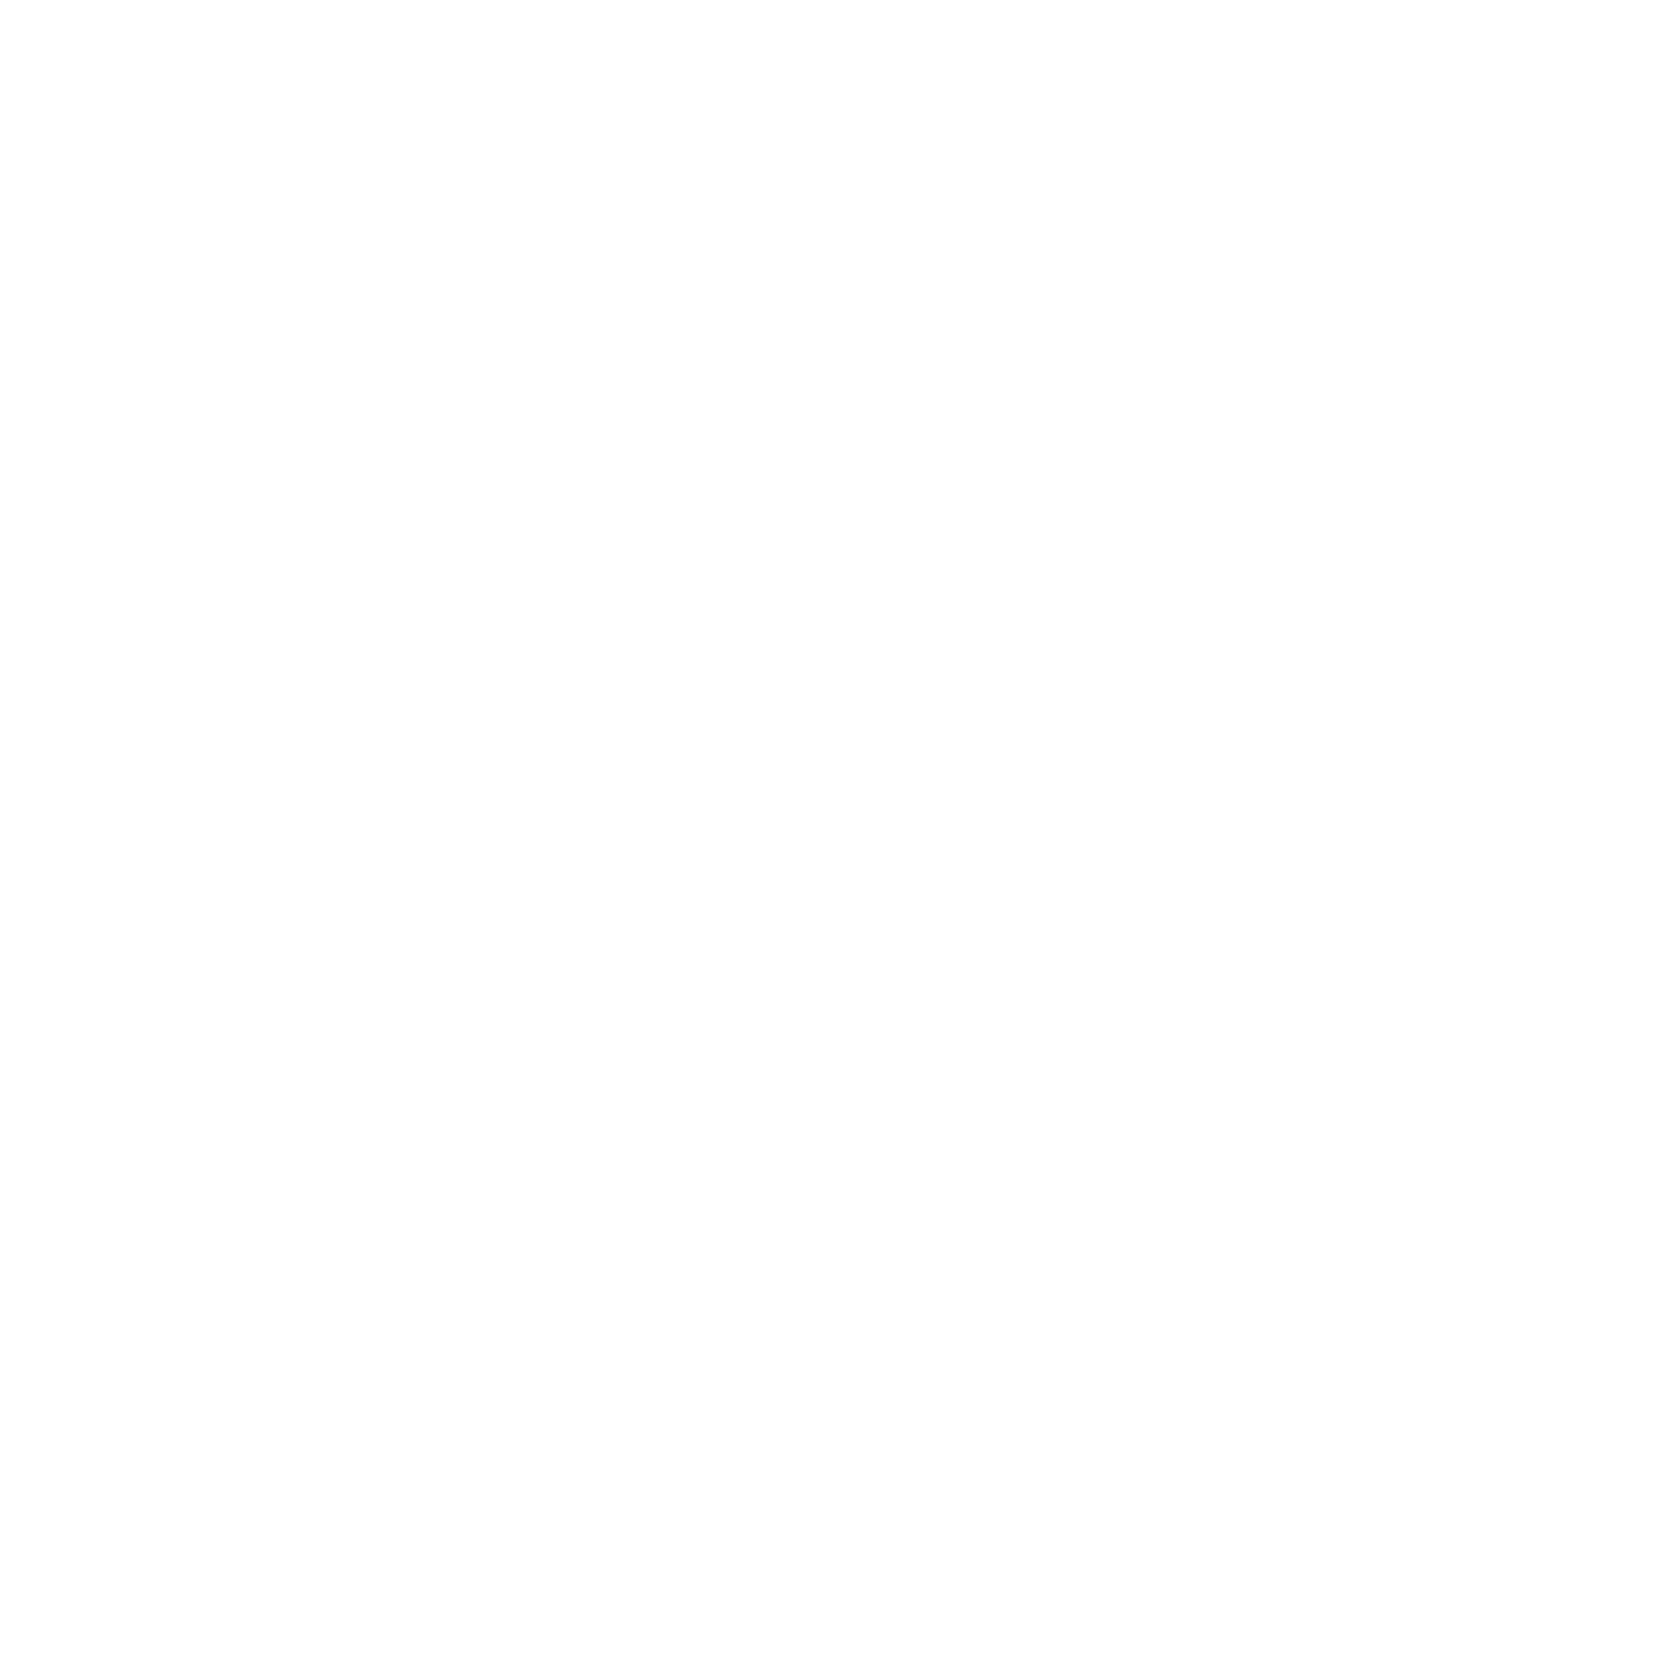
Target: ZWCL3146
Instrument: ACS/SBC
Filter: F140LP
Exposure: 20 min
Observation ID: hst_11230_01_acs_sbc_f140lp_ja0501

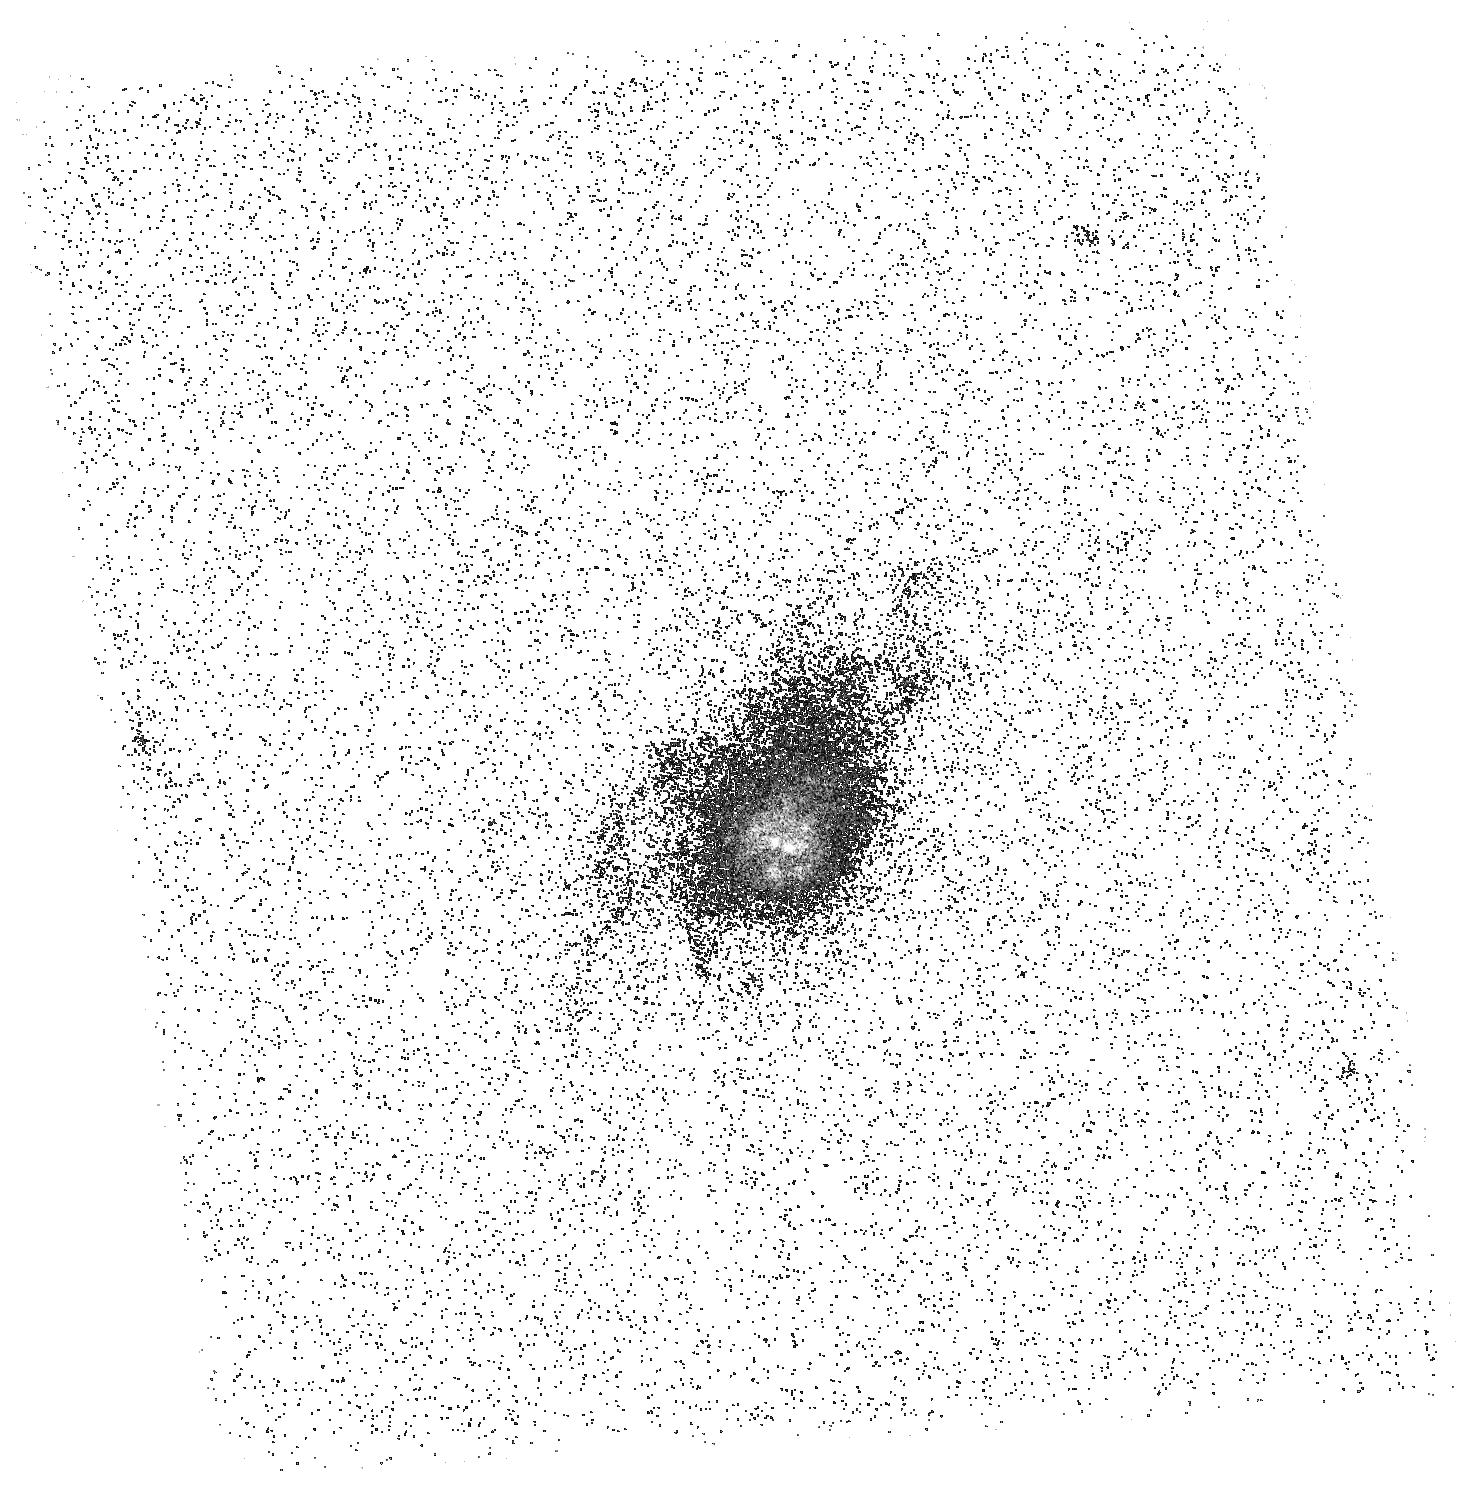
Target: A1835
Instrument: ACS/SBC
Filter: F140LP
Exposure: 20 min
Observation ID: hst_11230_02_acs_sbc_f140lp_ja0502

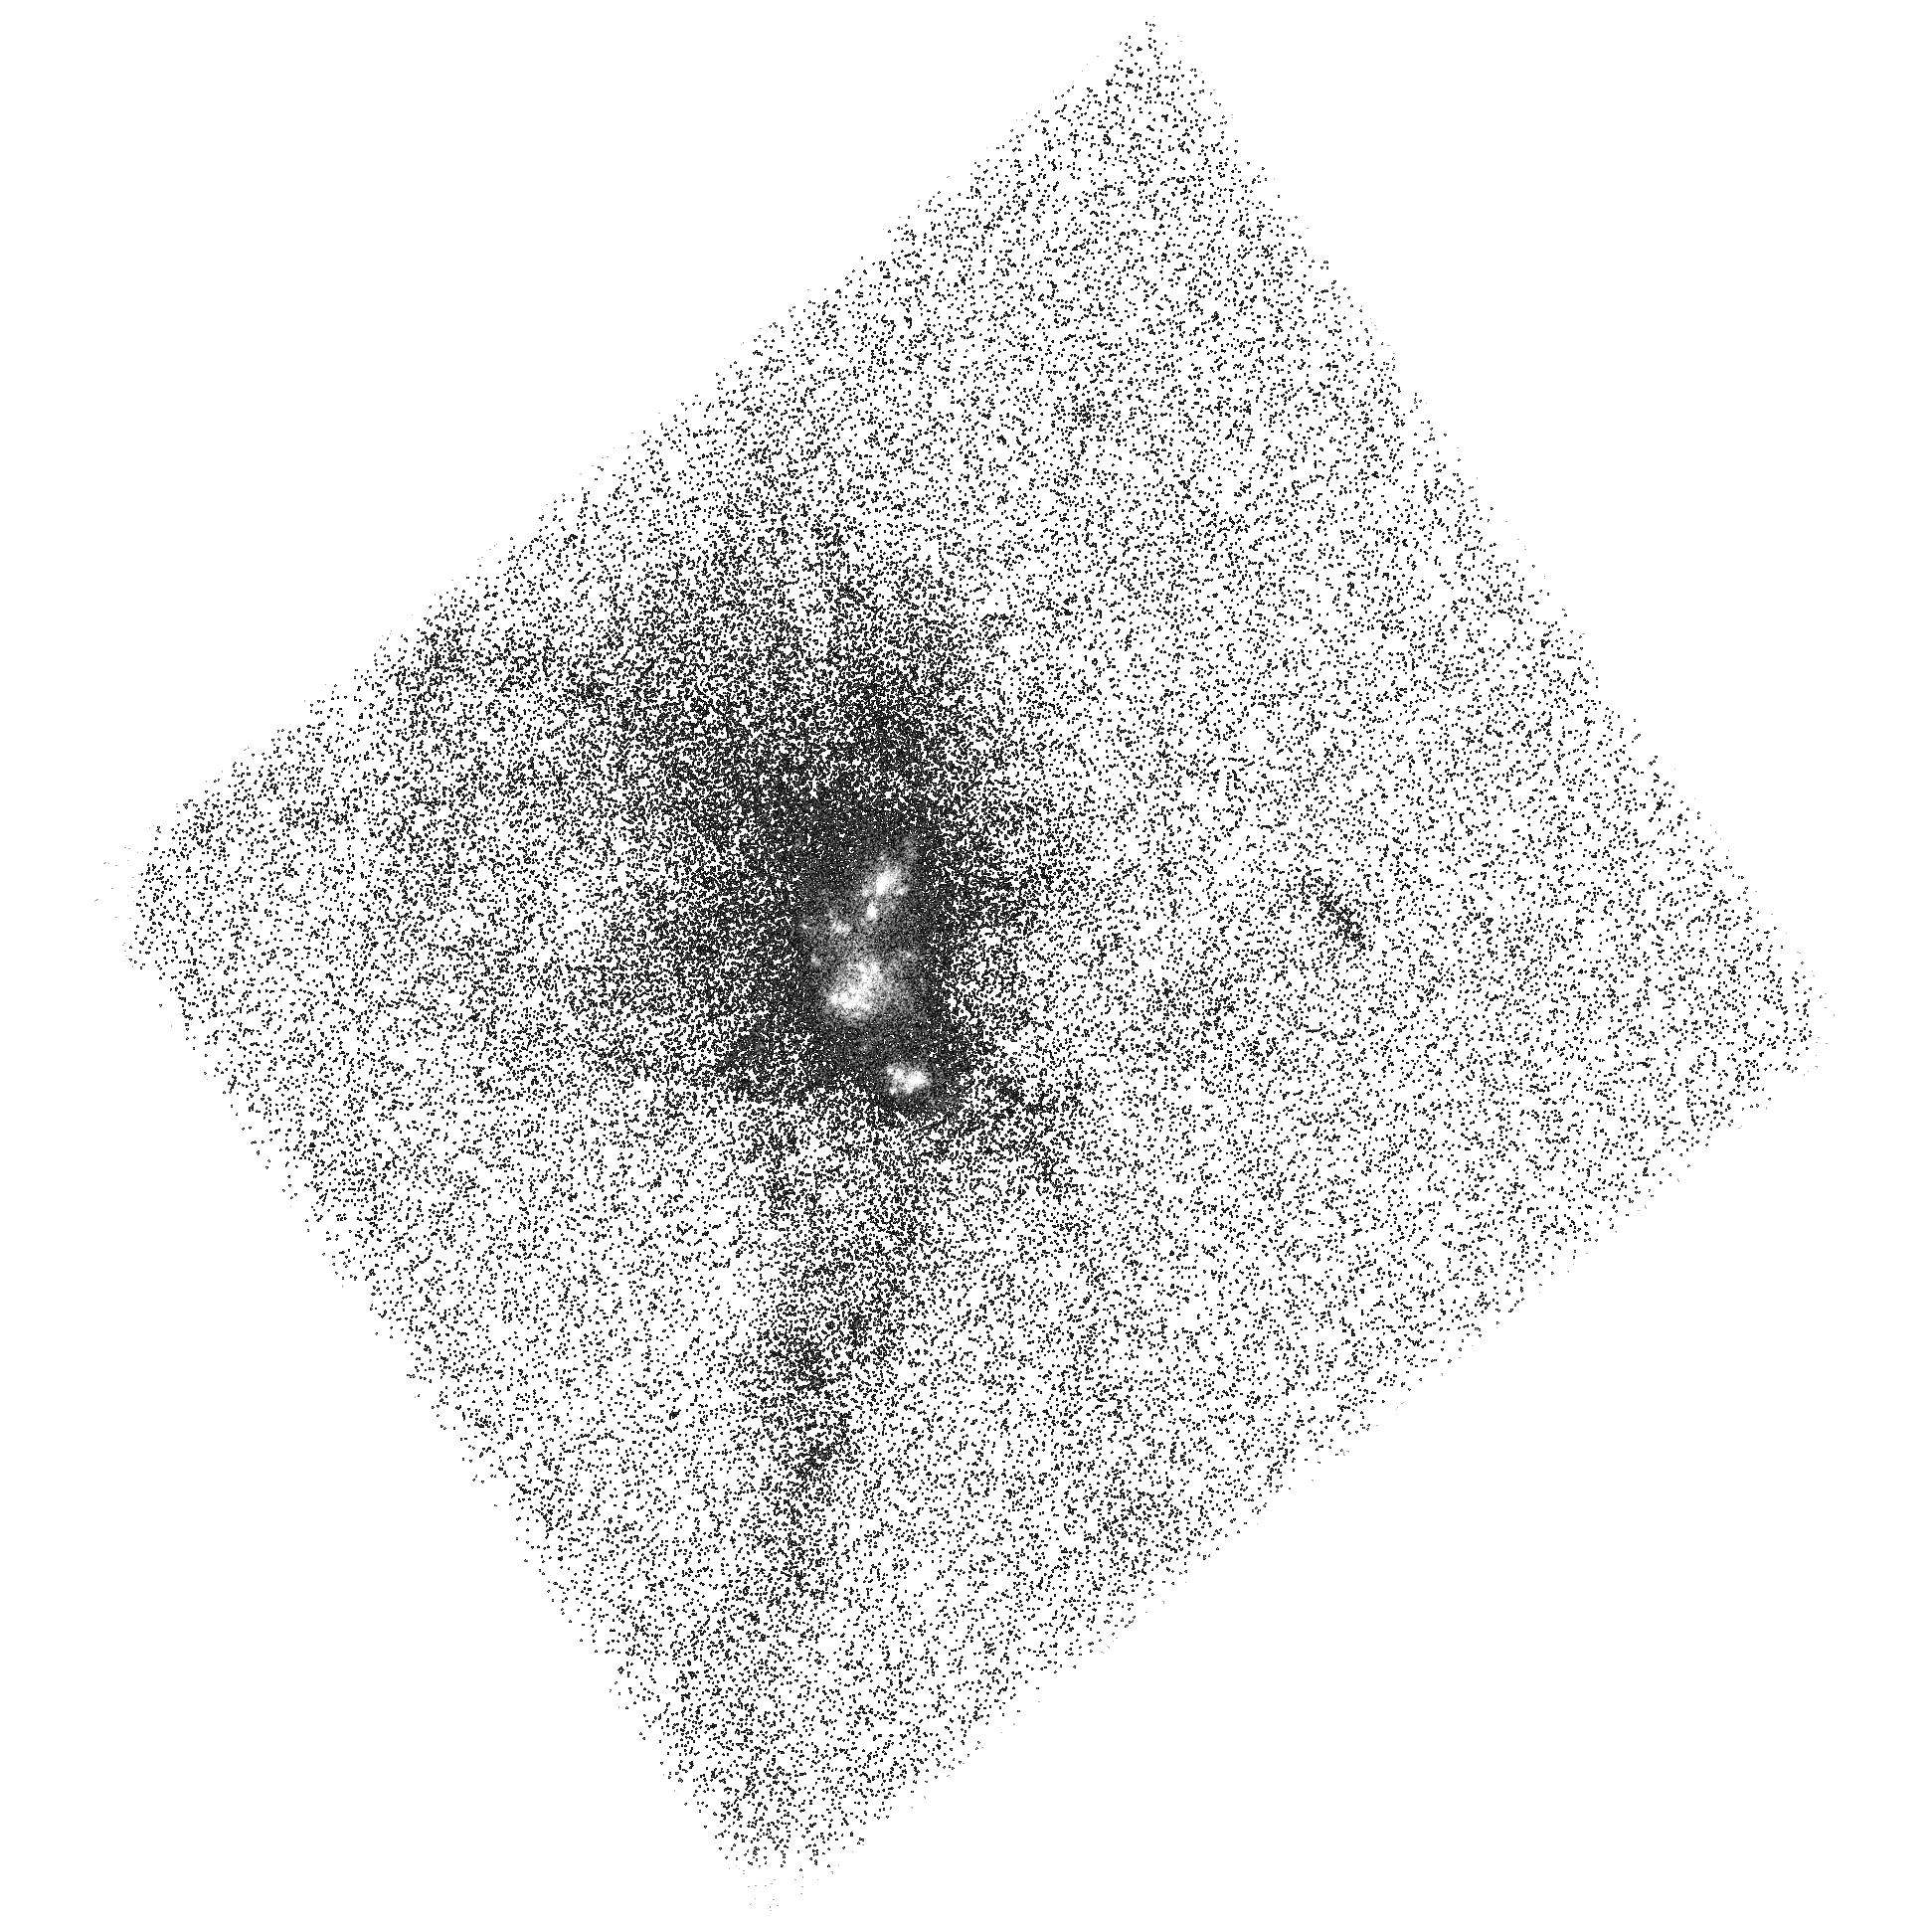
Target: A1664
Instrument: ACS/SBC
Filter: F125LP
Exposure: 20 min
Observation ID: hst_11230_11_acs_sbc_f125lp_ja0511

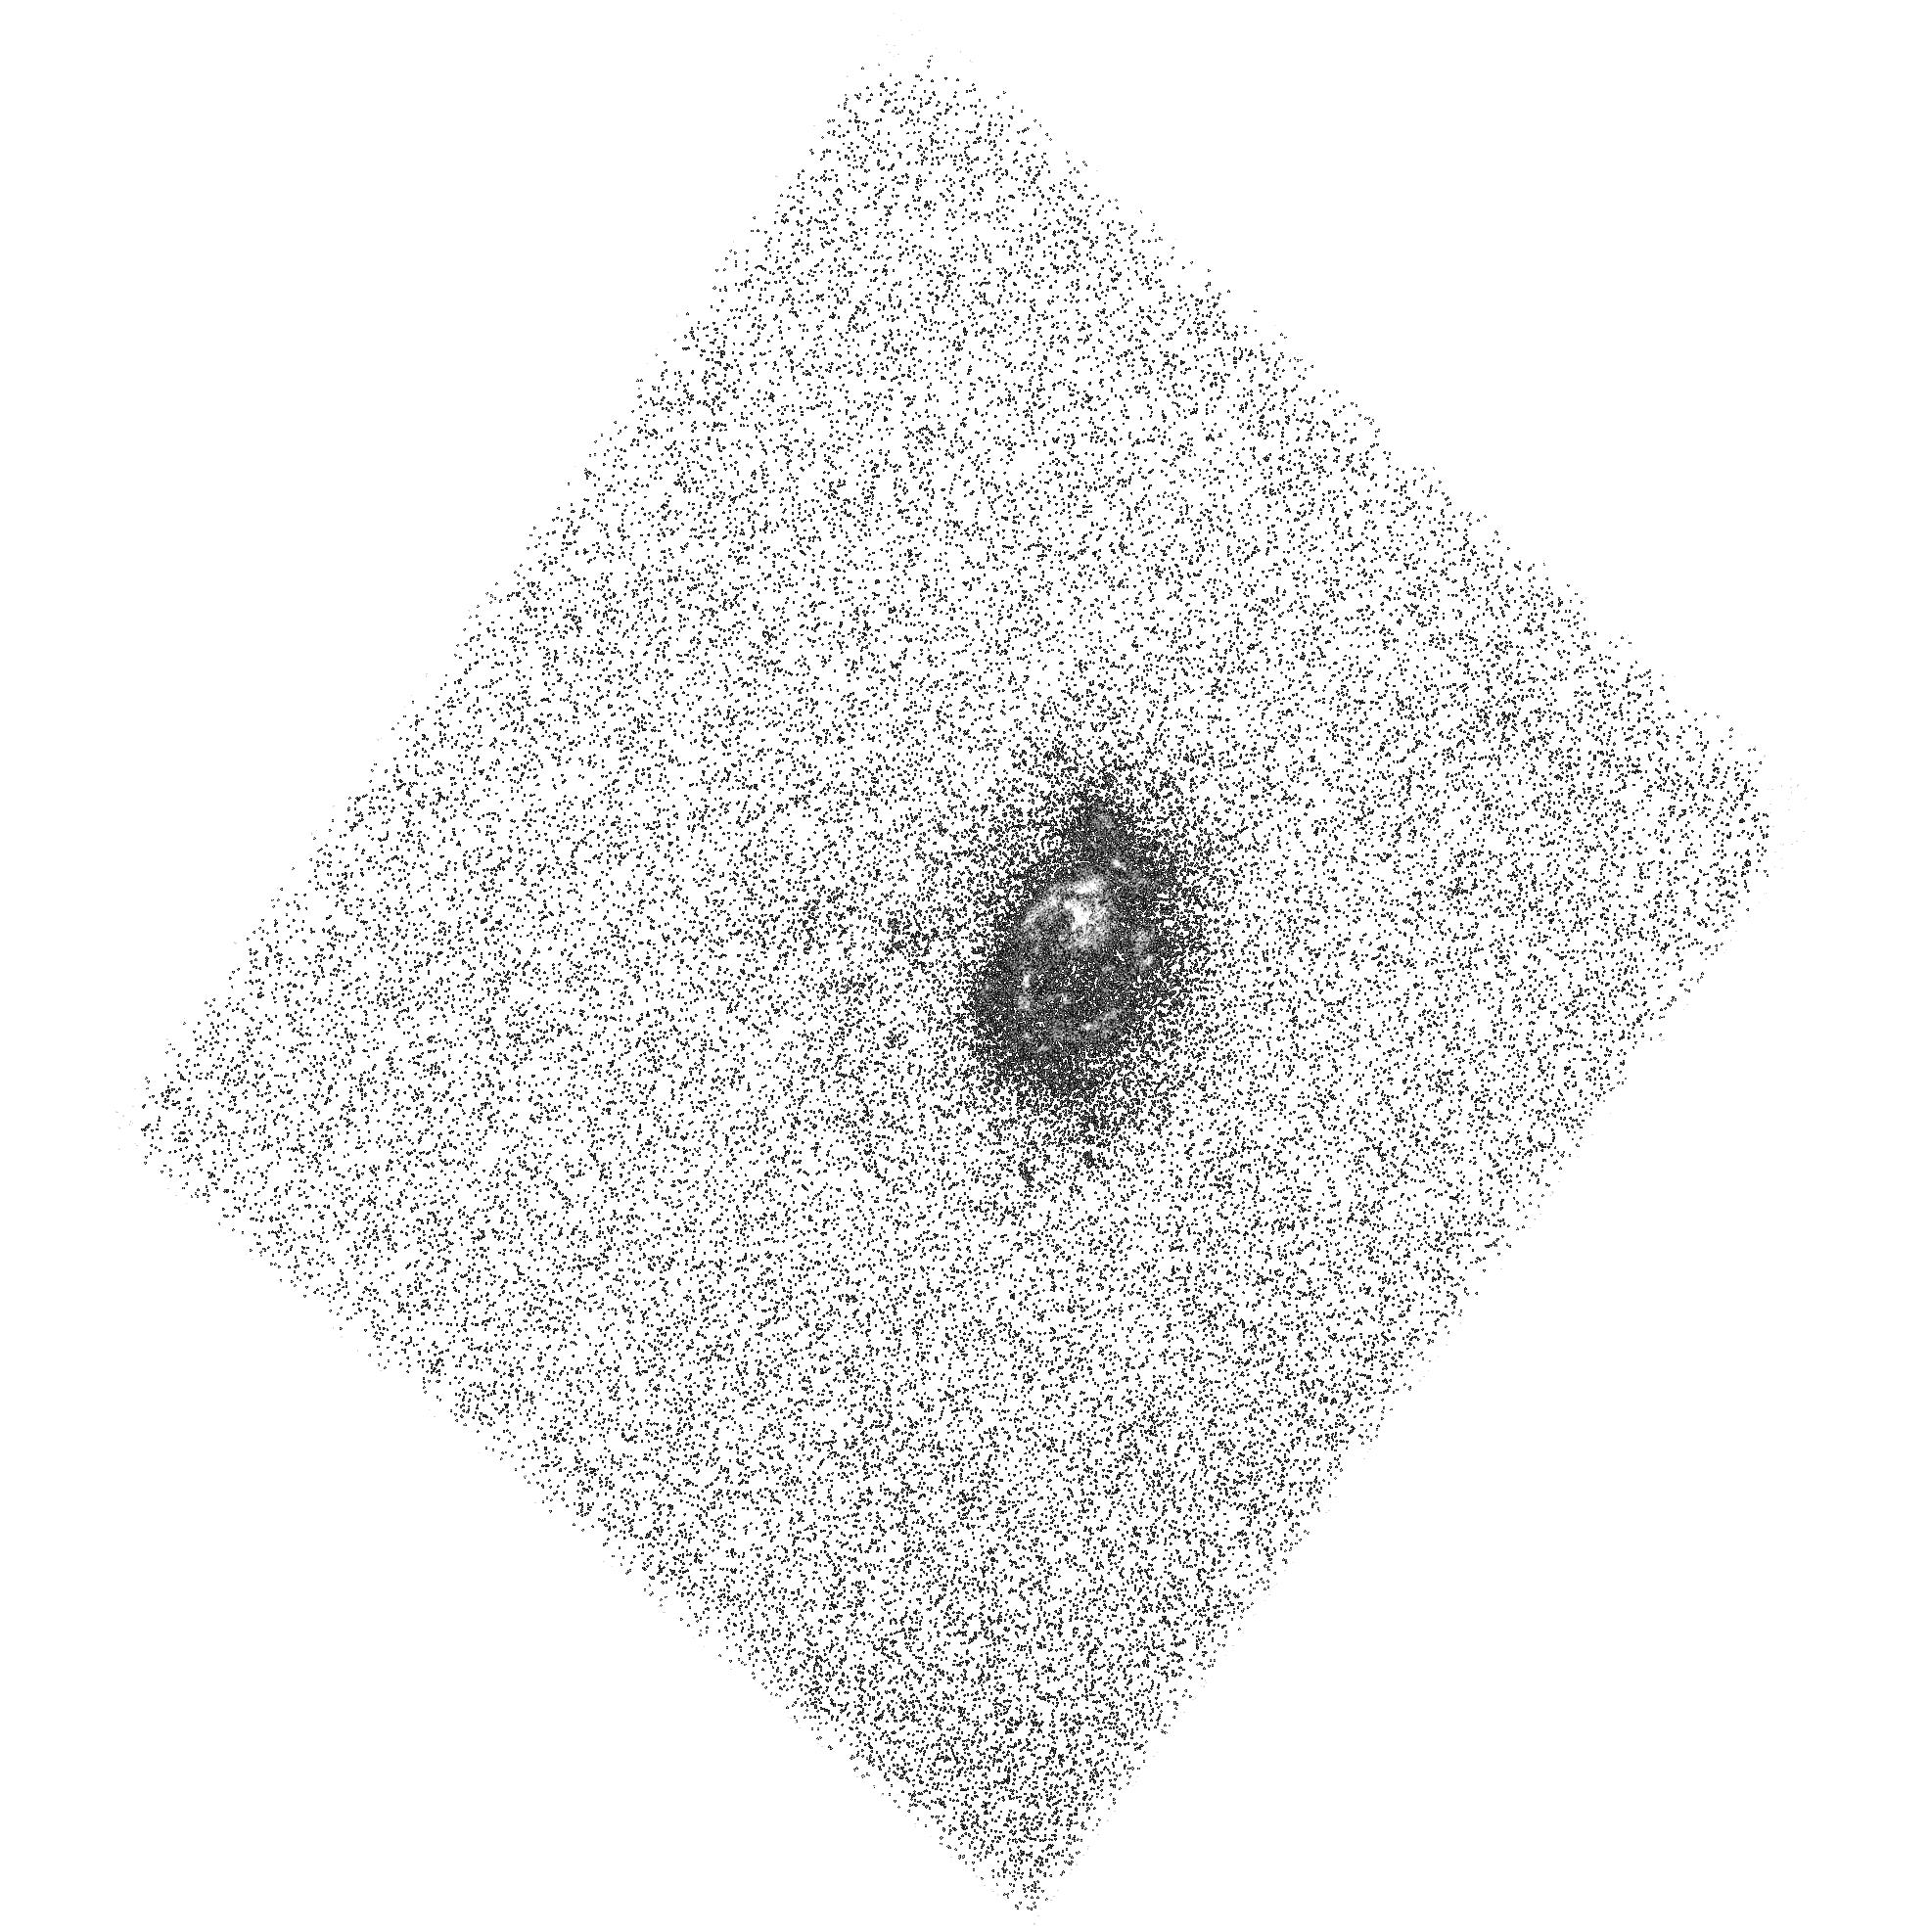
Target: ZWCL8193
Instrument: ACS/SBC
Filter: F150LP
Exposure: 20 min
Observation ID: hst_11230_04_acs_sbc_f150lp_ja0504

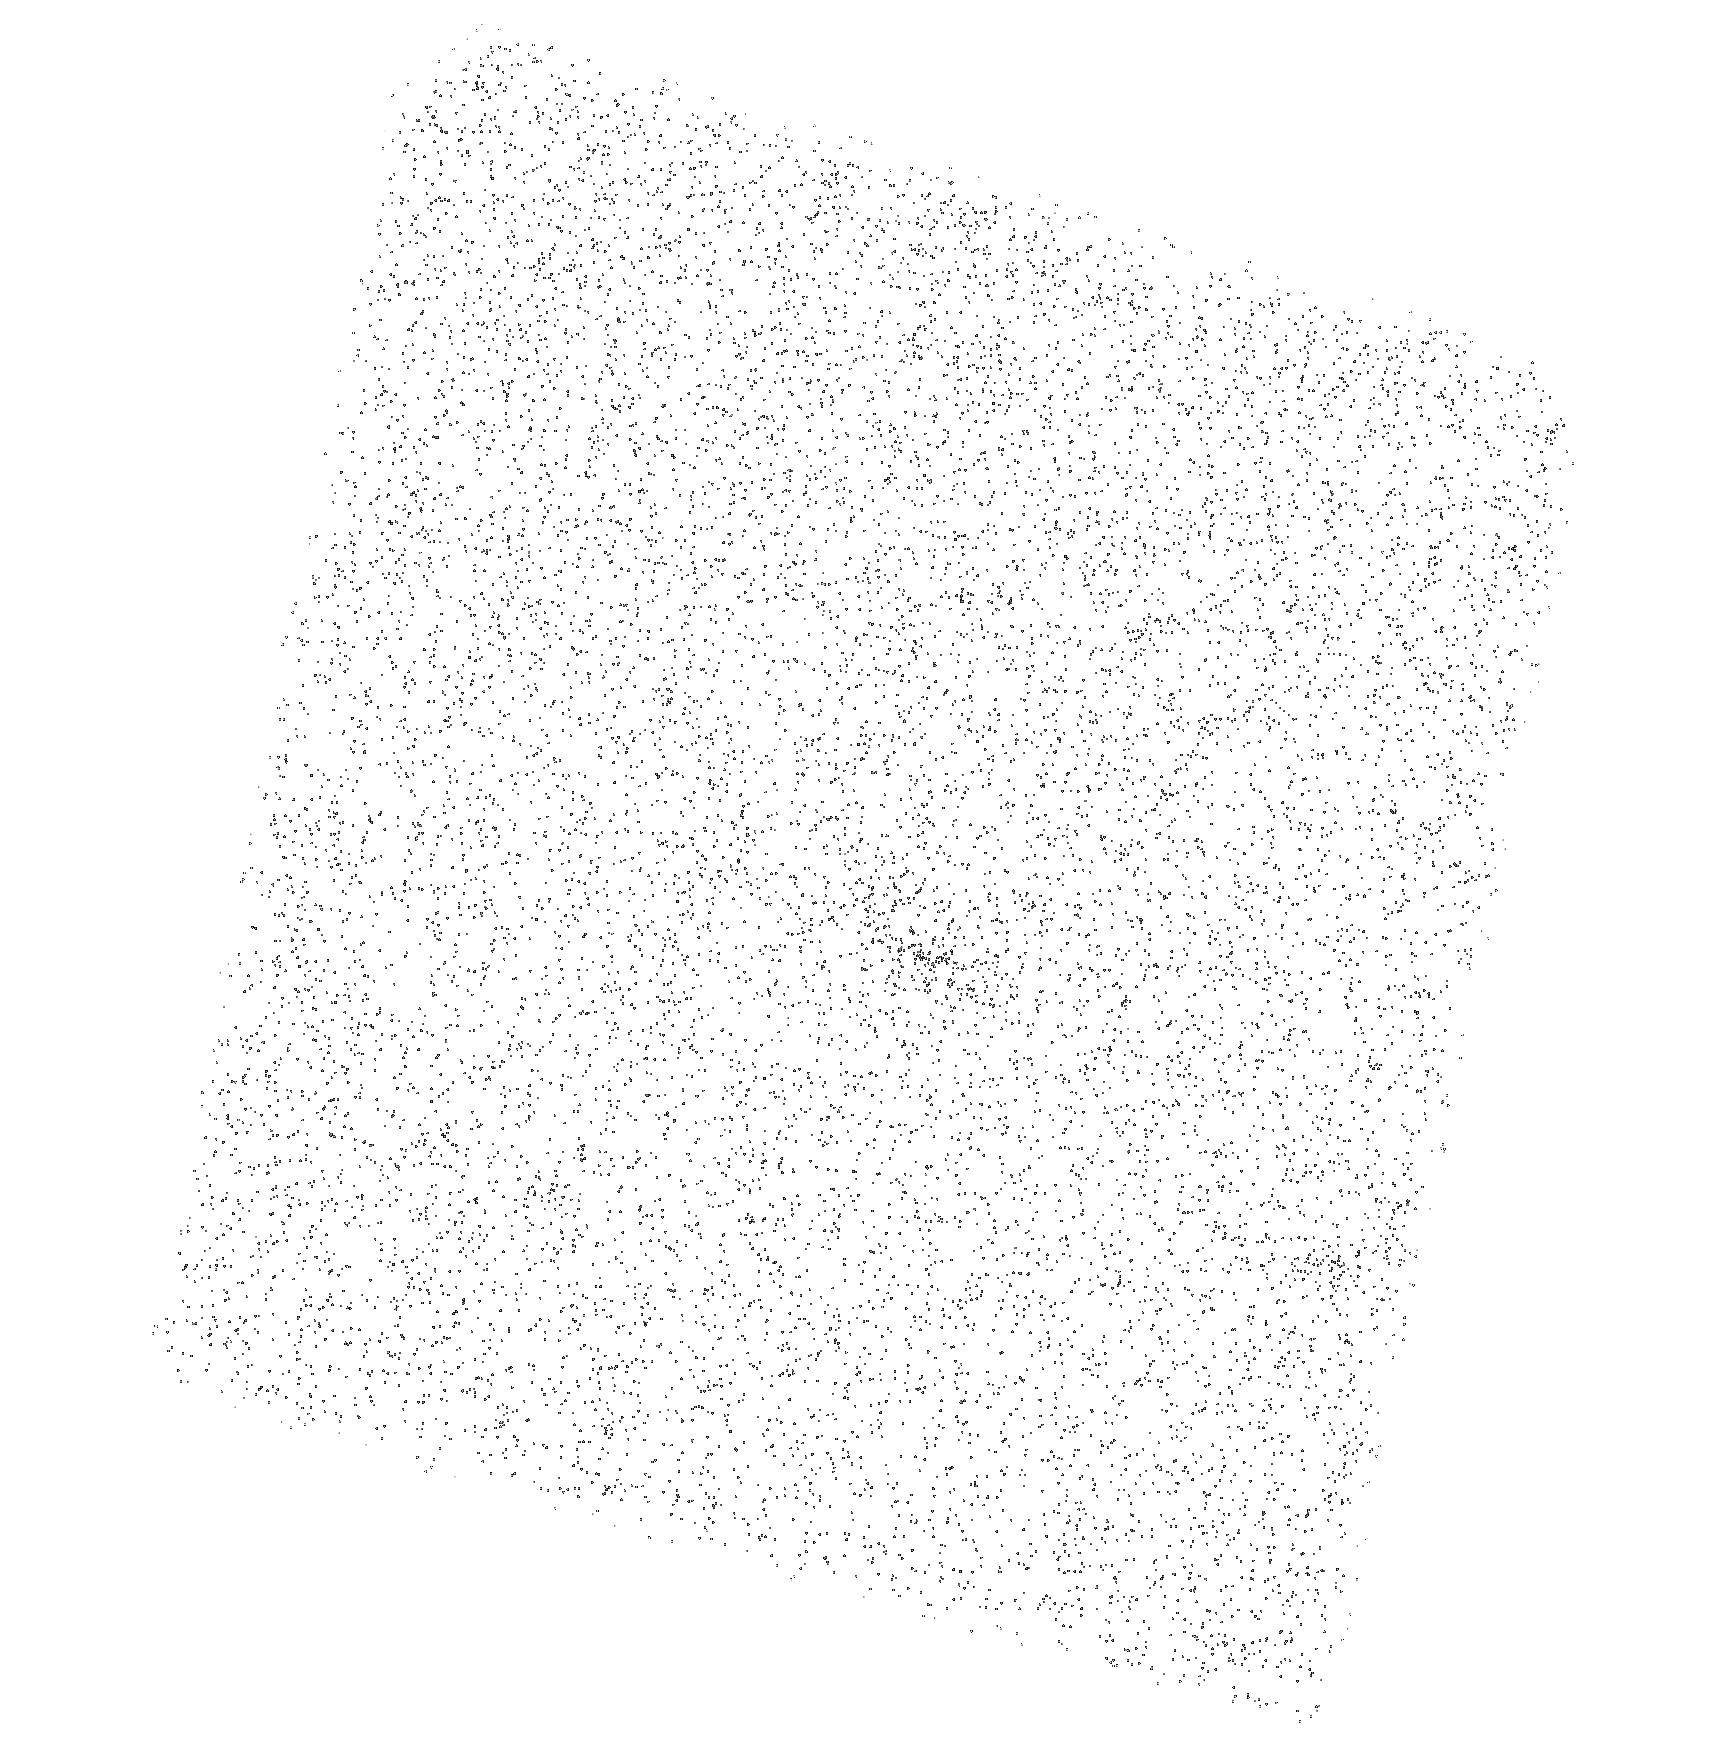
Target: R2129+00
Instrument: ACS/SBC
Filter: F165LP
Exposure: 20 min
Observation ID: hst_11230_10_acs_sbc_f165lp_ja0510

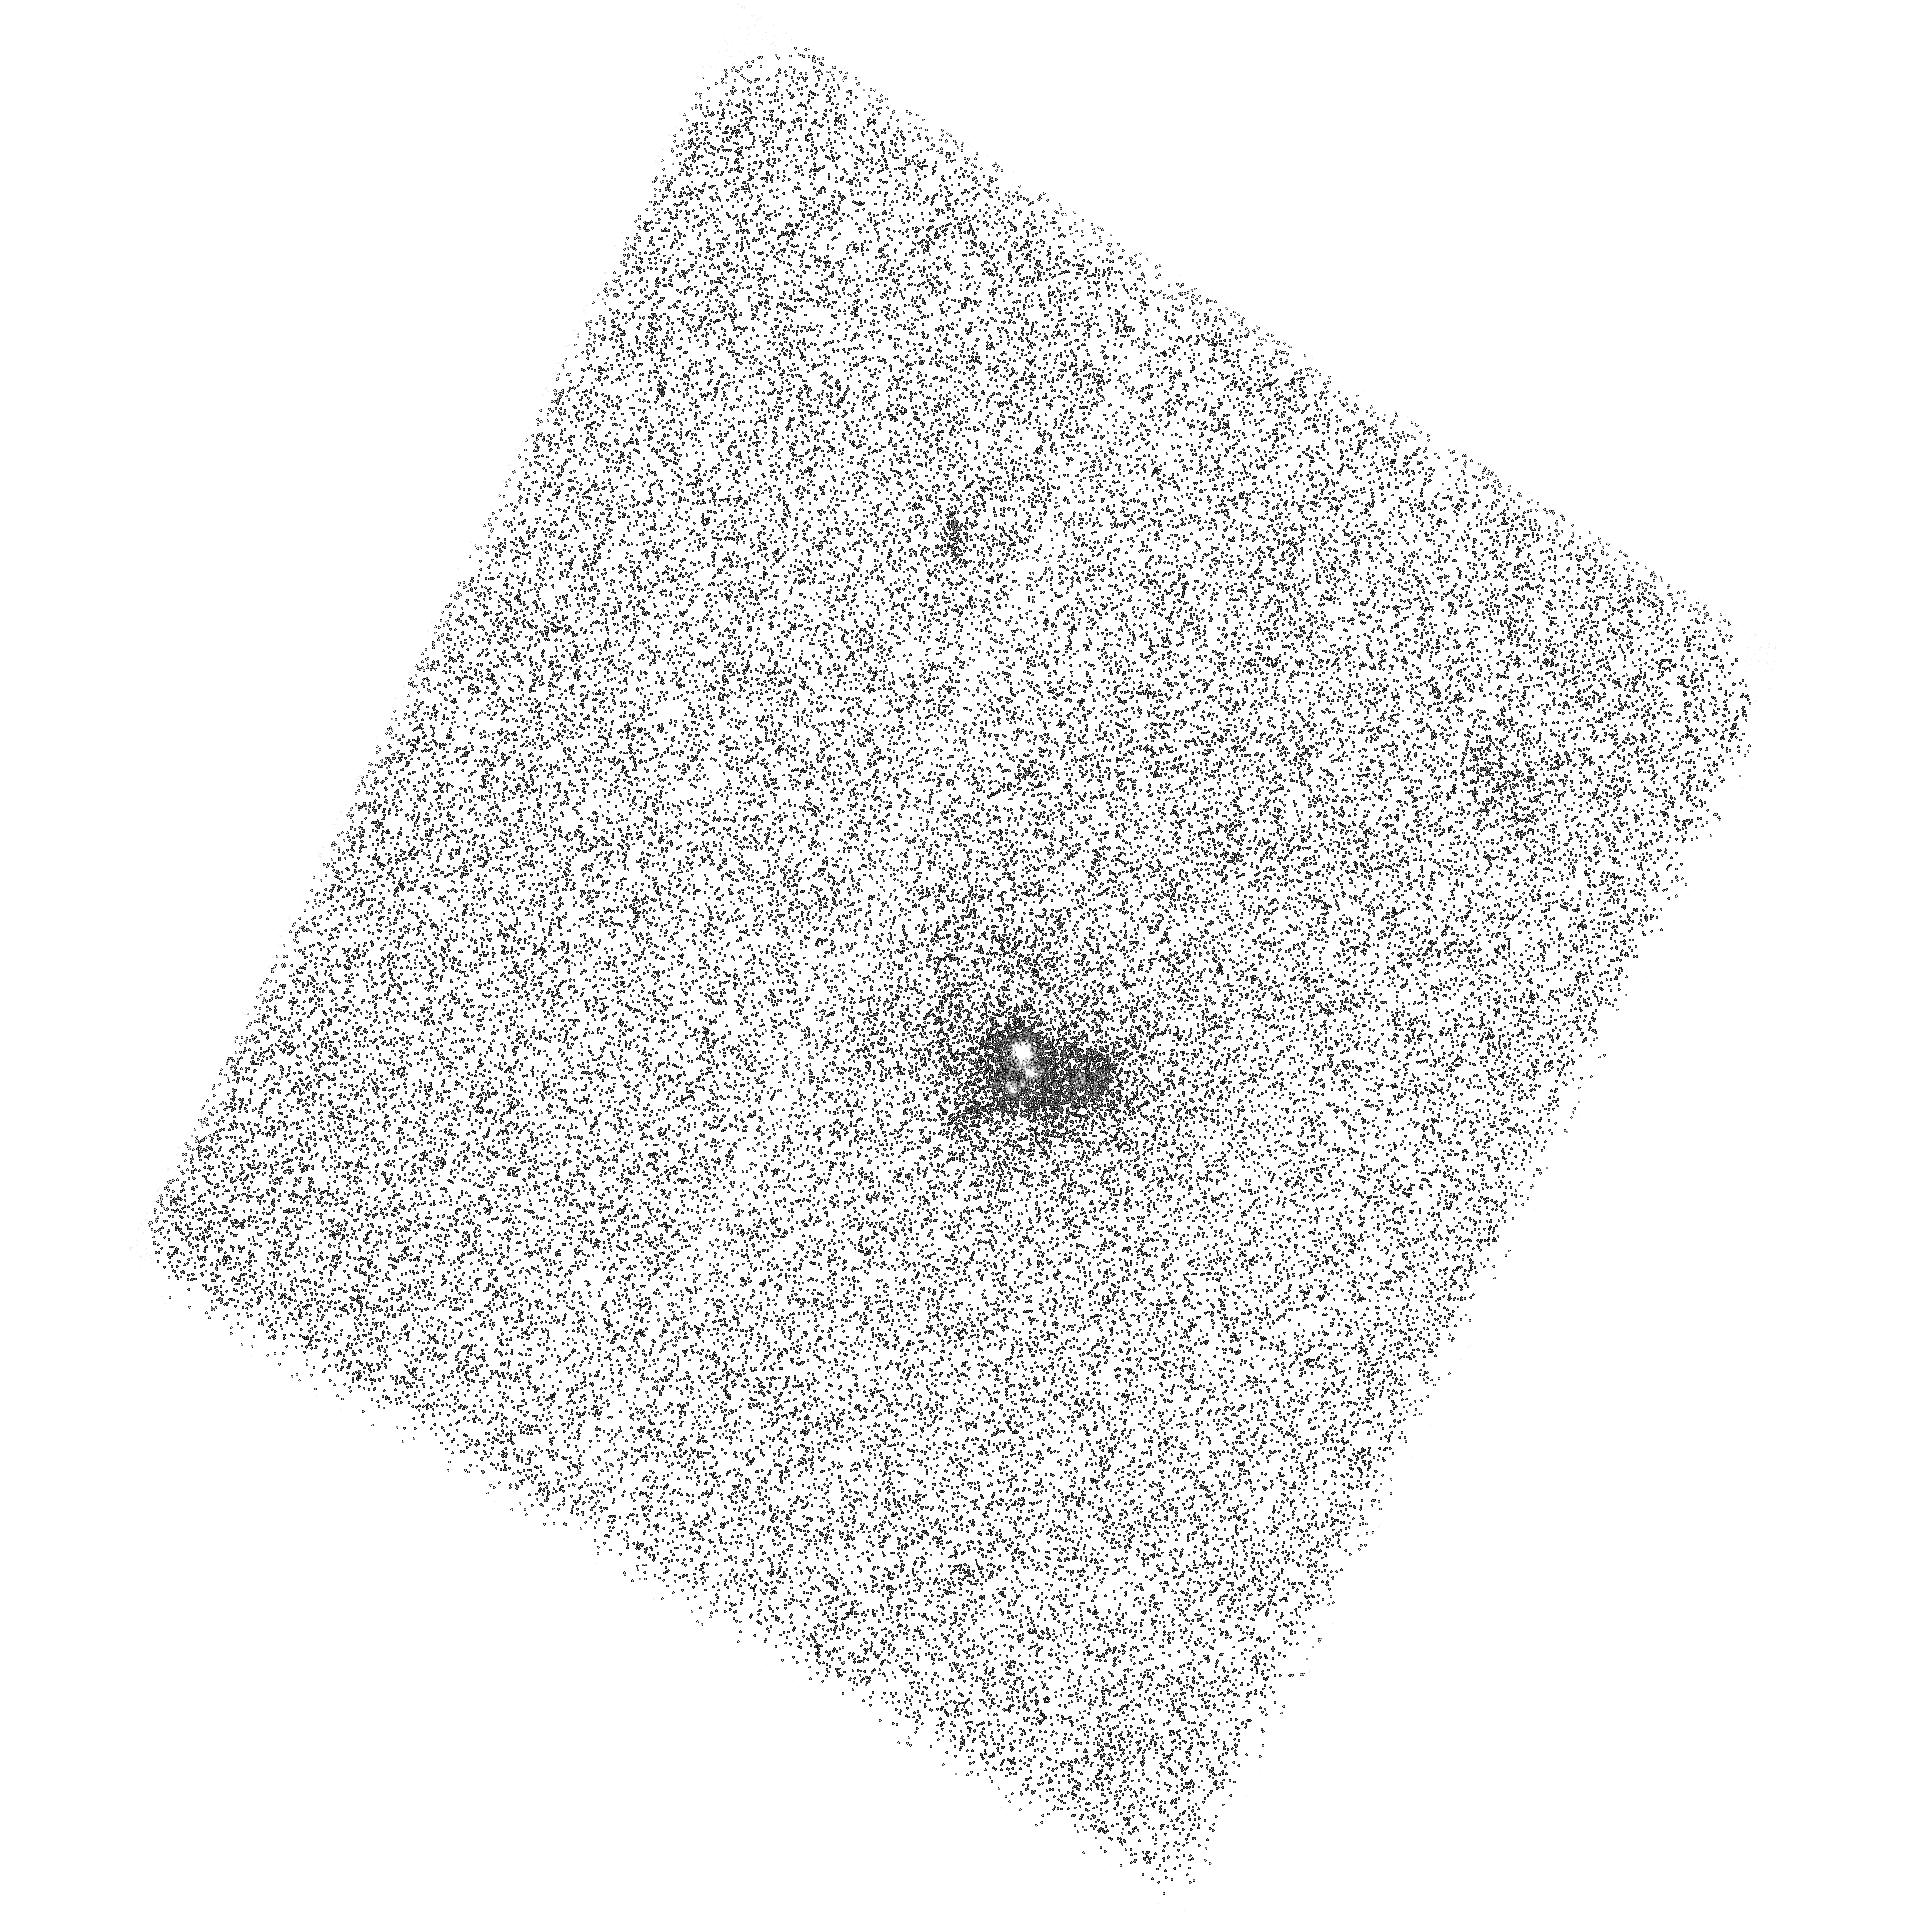
Target: A0011
Instrument: ACS/SBC
Filter: F150LP
Exposure: 20 min
Observation ID: hst_11230_09_acs_sbc_f150lp_ja0509

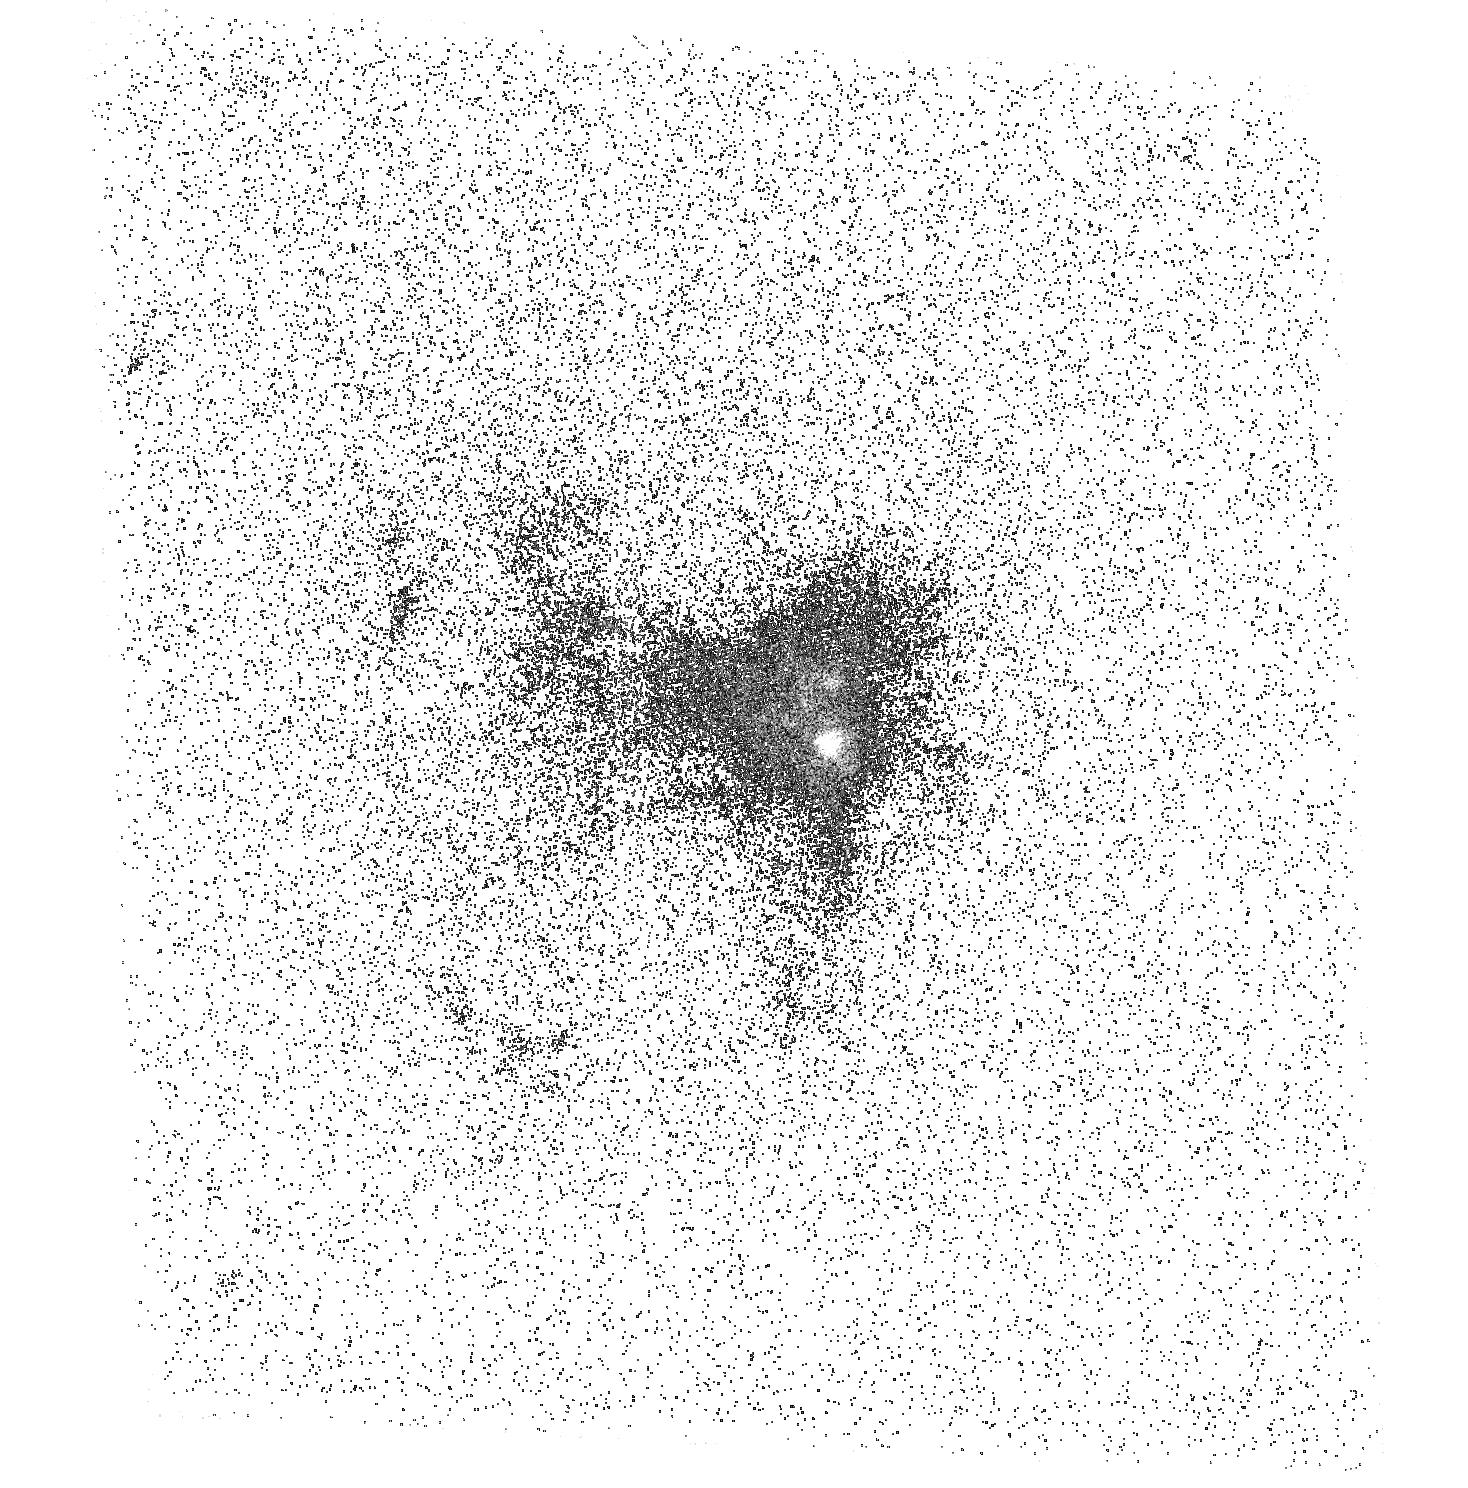
Target: ZWCL0348
Instrument: ACS/SBC
Filter: F140LP
Exposure: 20 min
Observation ID: hst_11230_08_acs_sbc_f140lp_ja0508

HST FUV Observations of Brightest Cluster Galaxies: The Role of Star Formation in Cooling Flows and BCG Evolution (PI: ODea, Christopher P.)

The intracluster medium (ICM) now appears to be a very dynamic place where heating and cooling processes vie for dominance and an uneasy equilibrium is maintained. Since these same processes may operate during the process of galaxy formation, the centers of clusters of galaxies provide low redshift laboratories for studying the critical processes involved in galaxy formation and black hole growth. At the present time, the main questions are (1) How much gas is cooling out of the ICM? (2) How much star formation is ongoing? (3) What is the impact of the gas and star formation on the central BCG? In order to measure the current star formation in BCGs we have undertaken a program of Spitzer IRAC and MIPS observations. We are in process of obtaining observations of a sample of Brightest Cluster Galaxies in 70 clusters selected from the ROSAT all sky survey. In about 25% of the sources observed so far, we detect a mid-IR excess which we attribute to dust heated by star formation. We propose to obtain ACS/SBC observations of the Lyman Alpha emission line and the adjacent FUV continuum in 7 BCGs which are in cooling core clusters of galaxies and have a large mid-IR excess. We also propose WFPC2 F606W observations of the two clusters without high resolution imaging to allow us to image the dust on the same scale as the Far UV continuum. The FUV will allow us to confirm the presense of ongoing starformation in these BCGs and will allow us to rule out an AGN as the dominant contributer to the mid-IR. The morphology and spatial extent of the young stars and the heated dust and CO will constrain the spatial scale over which star formation occurs and thus where the cooling gas is deposited. The combination of our FUV and IR observations will allow us to estimate the star formation rates which must balance the rate at which cold gas is deposited in the BCG. Our proposed FUV observations will produce unique information about the cooling gas, the true mass accretion rates, and the star formation rates in BCGs and its effect on the galaxy.